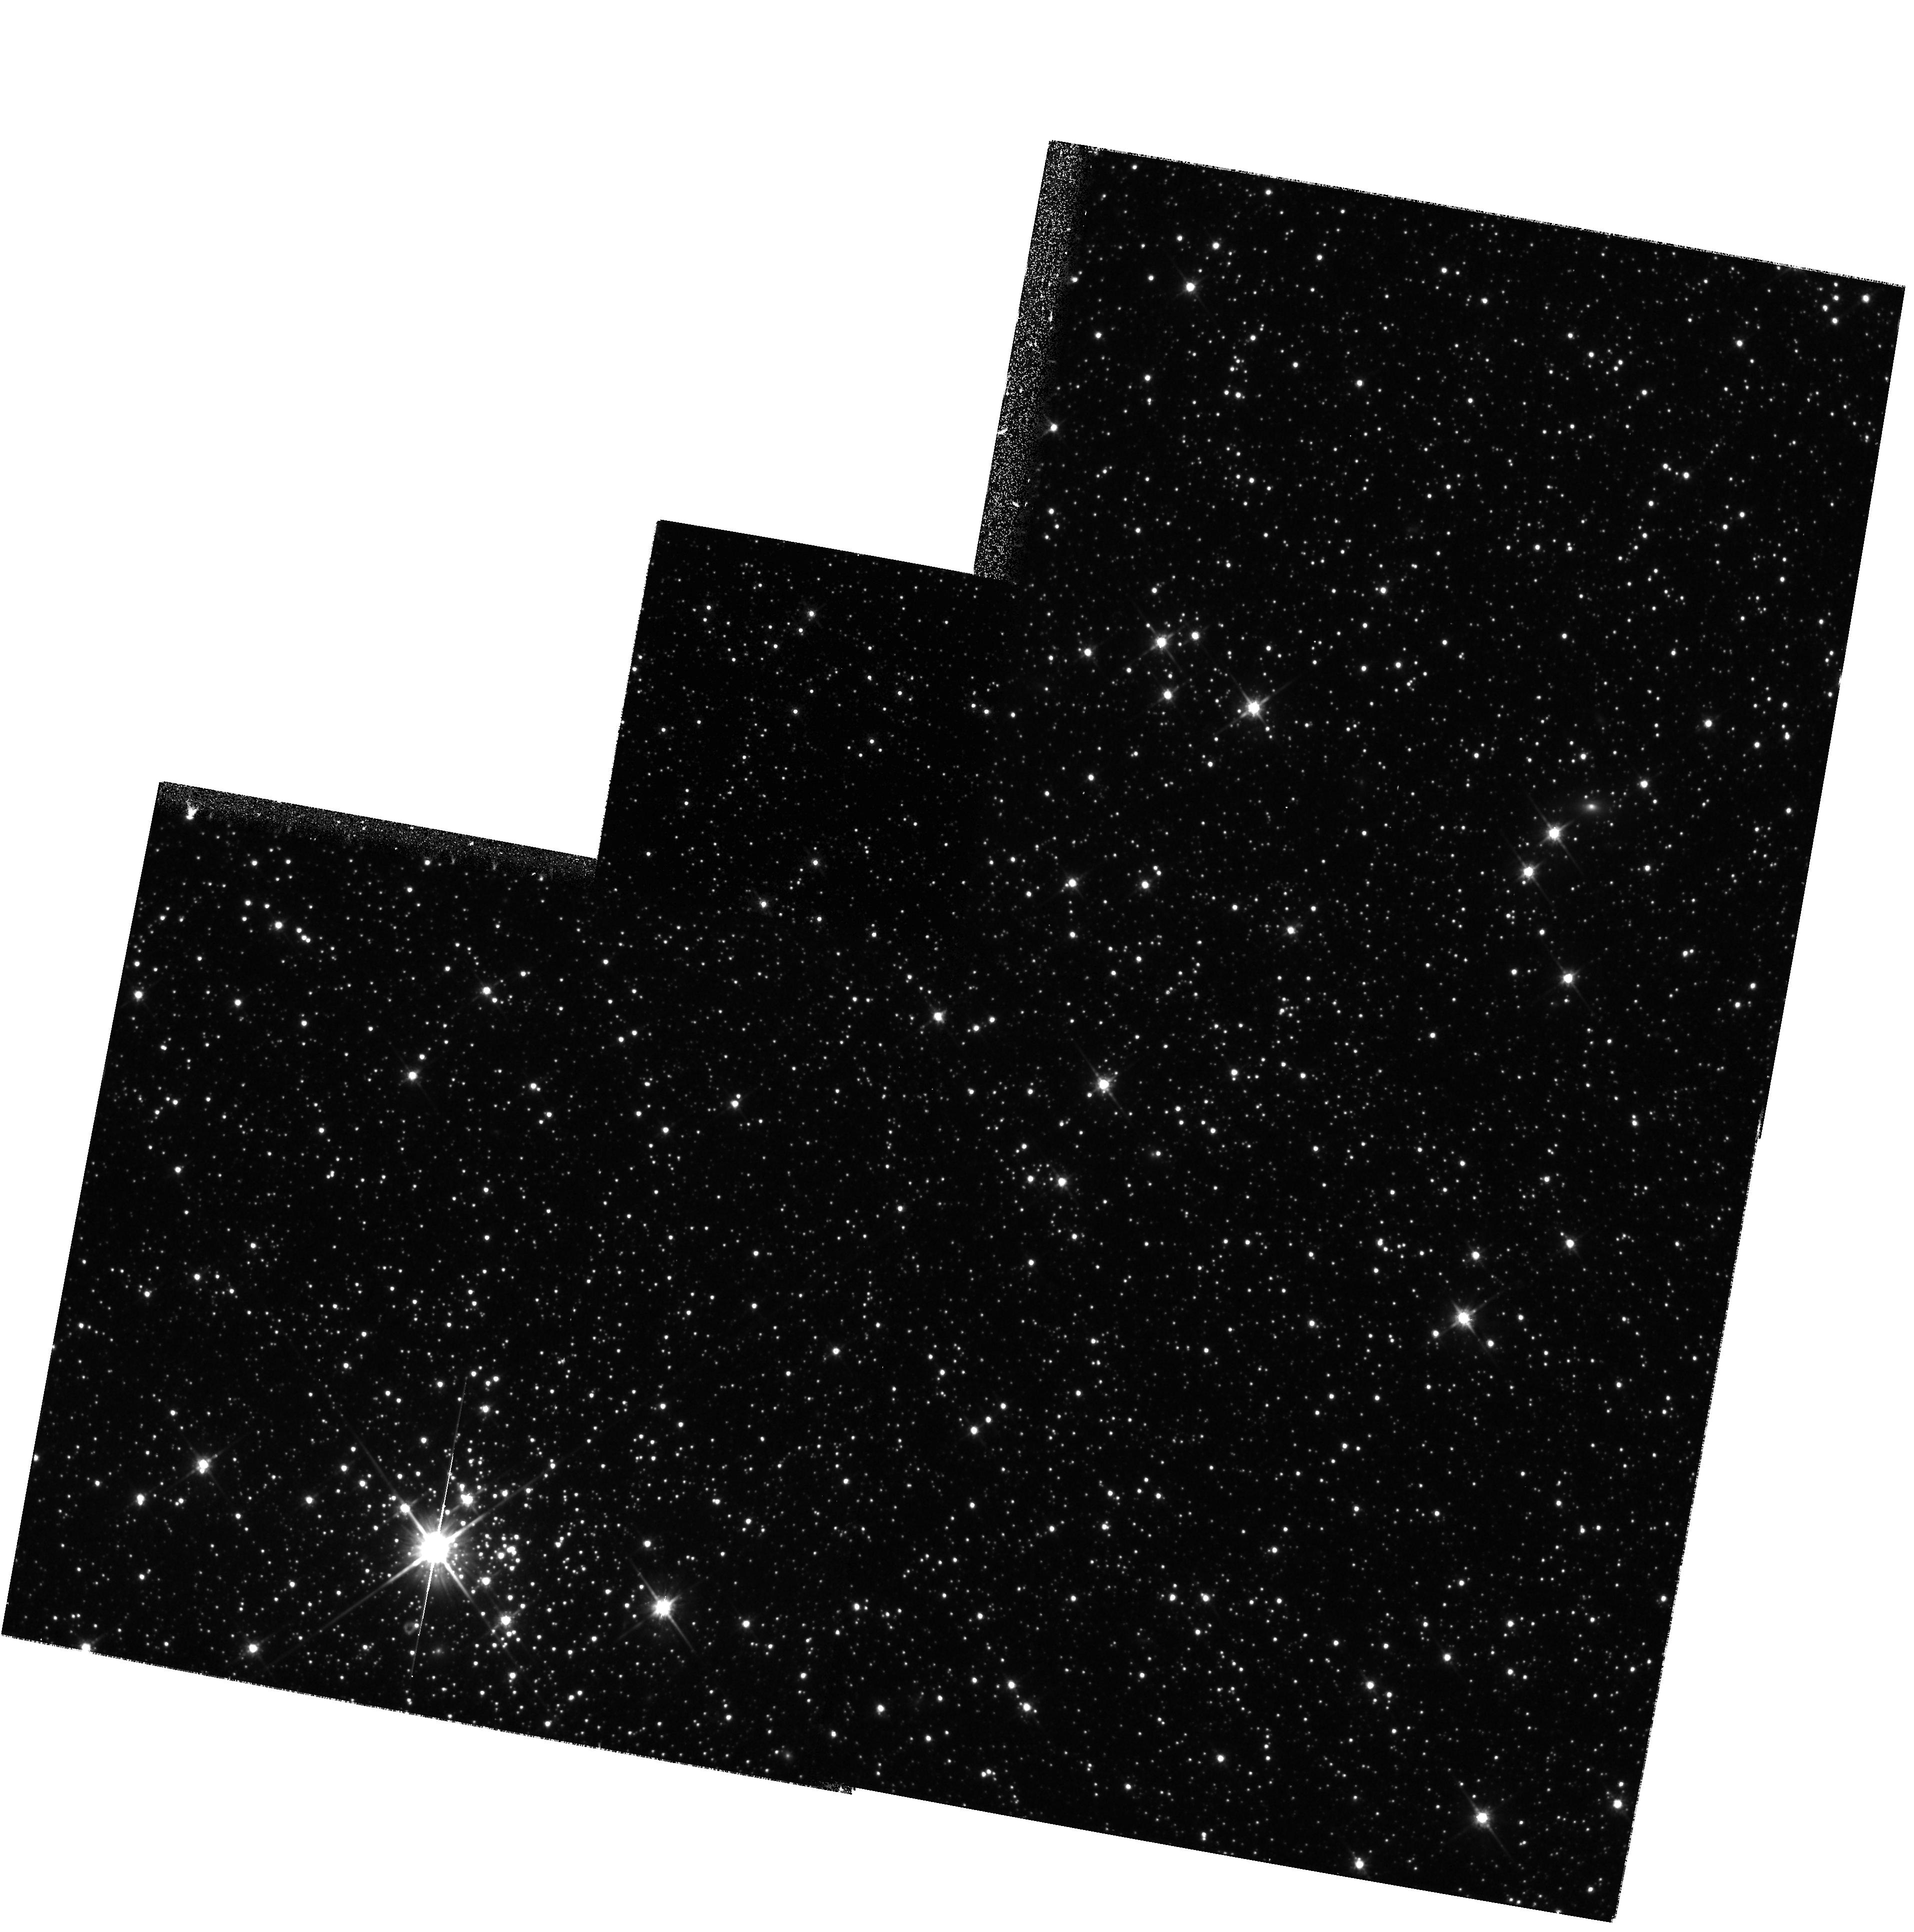
Target: LMC-DISK2. Instrument: WFPC2/PC. Filter: F814W. Exposure: 35 min. Observation ID: hst_8576_06_wfpc2_pc_f814w_u63s06

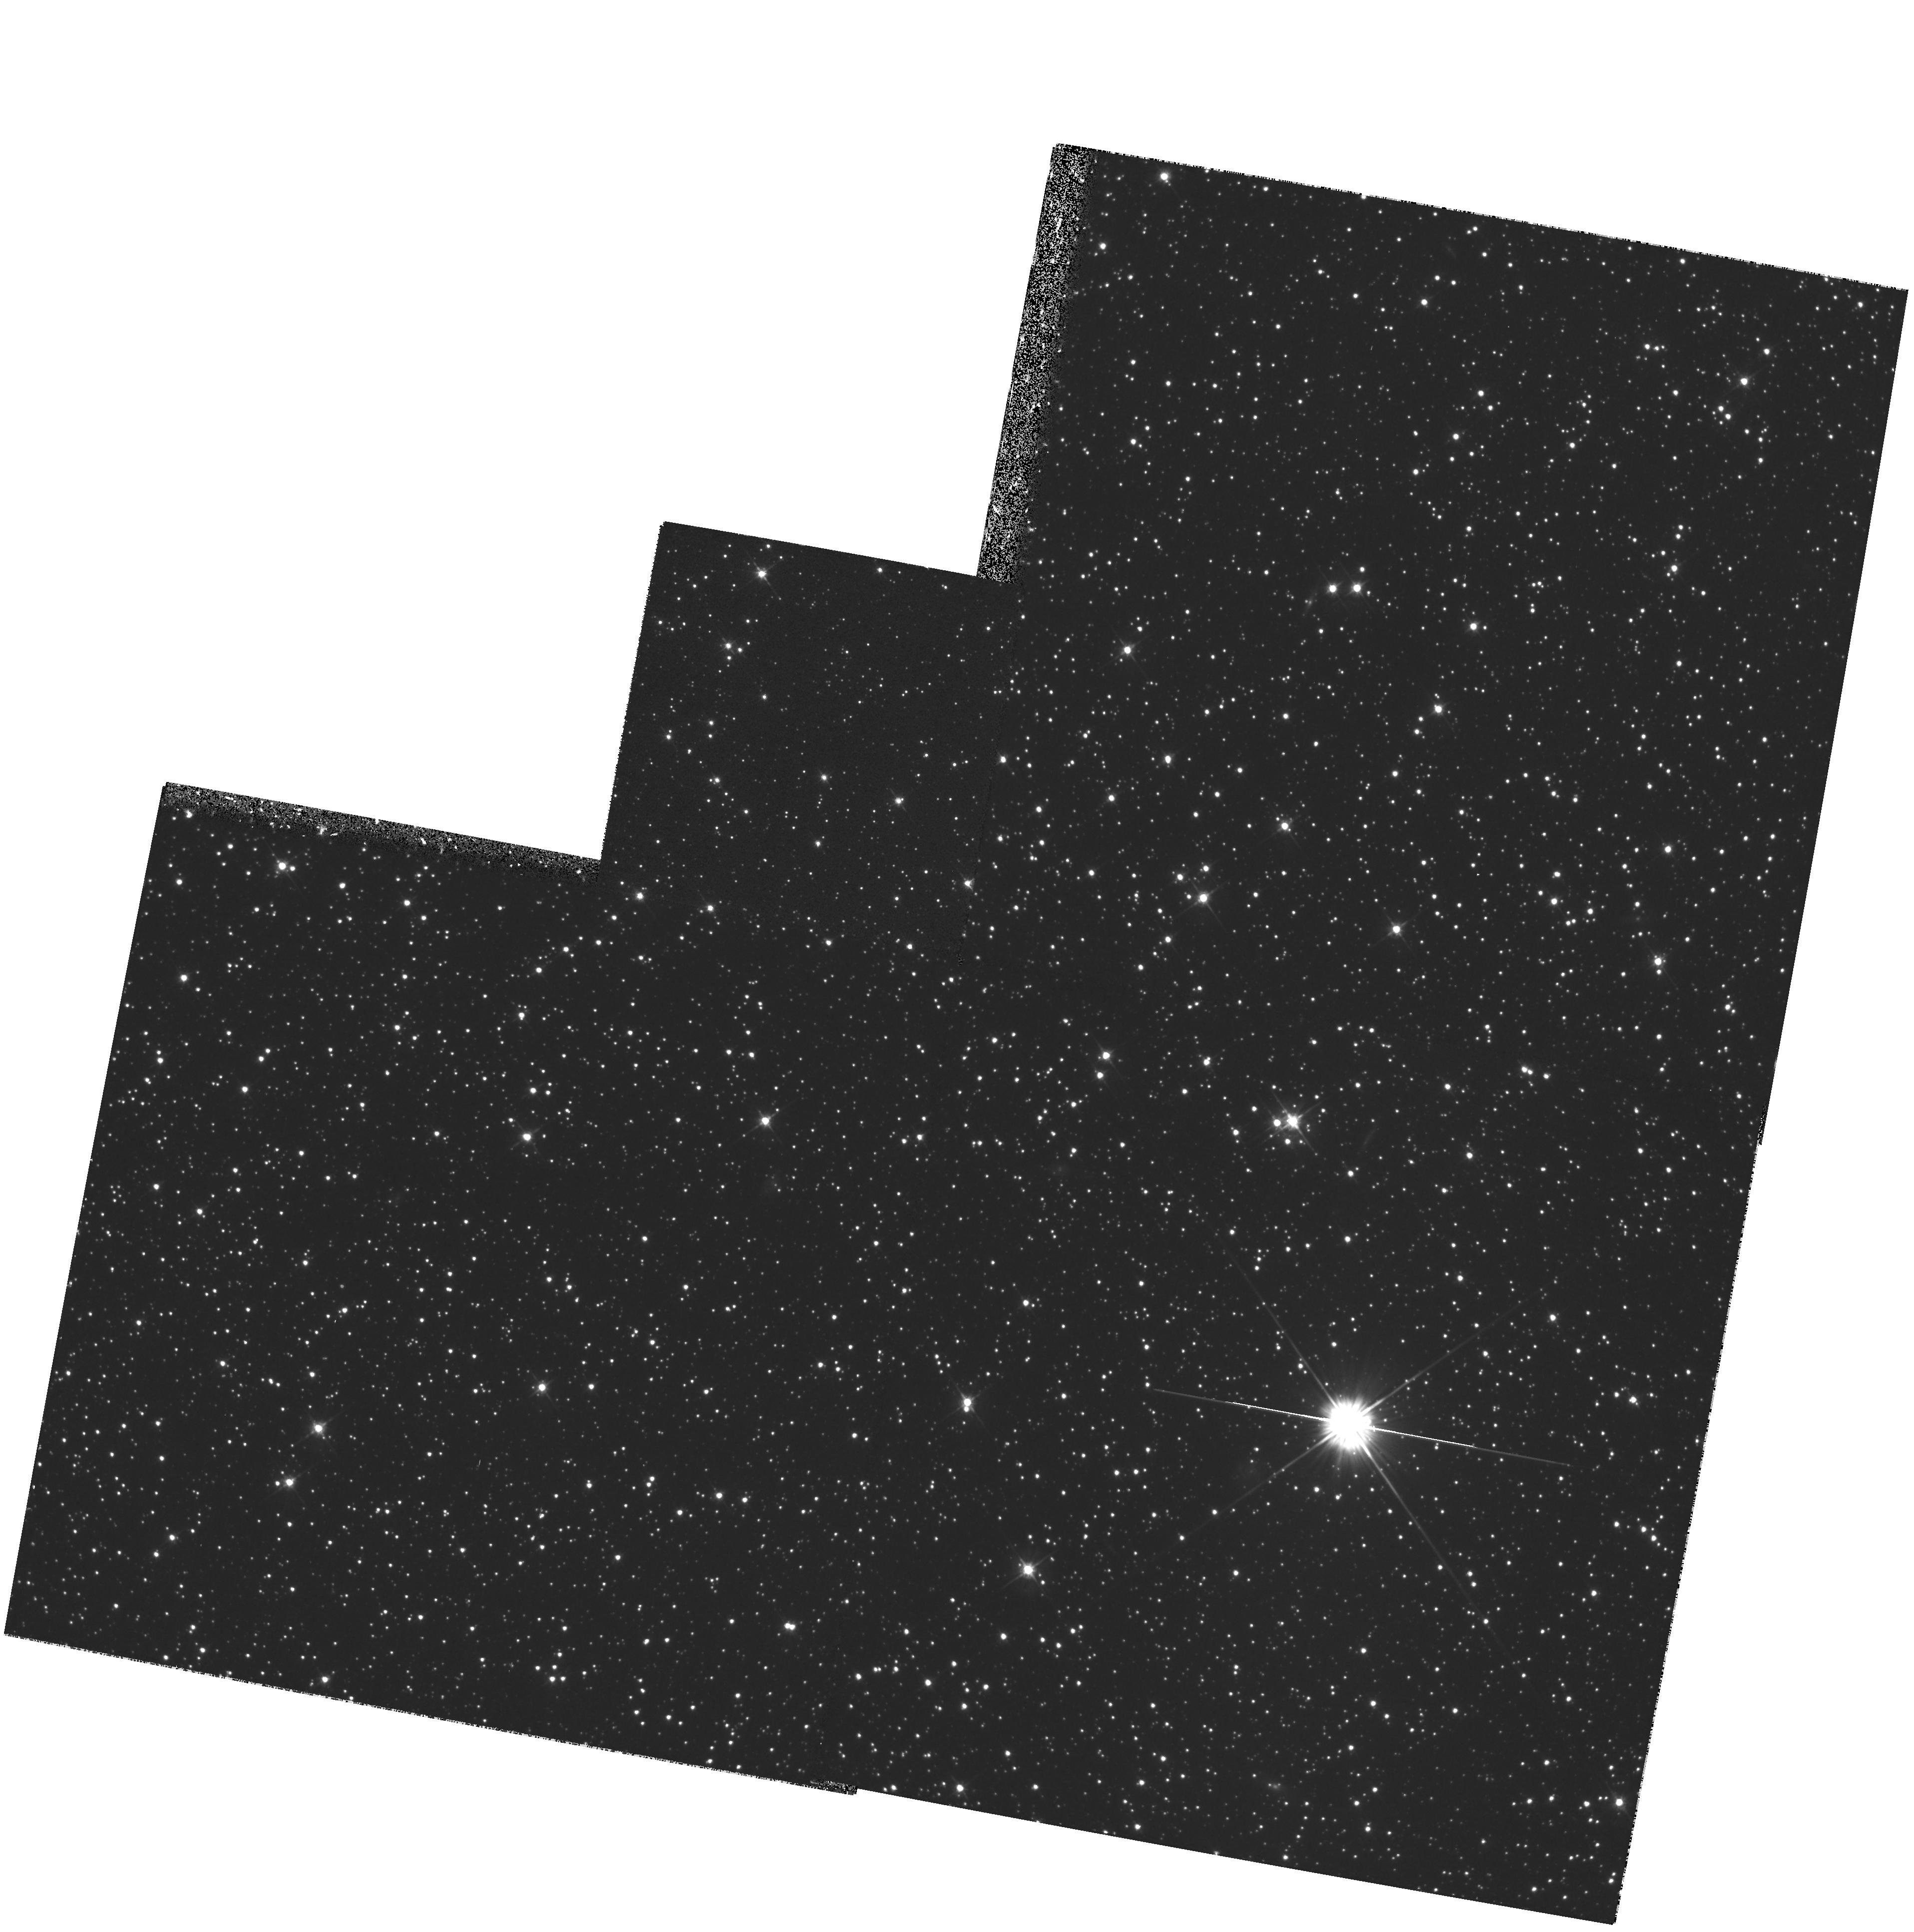
Target: LMC-DISK2. Instrument: WFPC2/PC. Filter: F555W. Exposure: 33 min. Observation ID: hst_8576_04_wfpc2_pc_f555w_u63s04

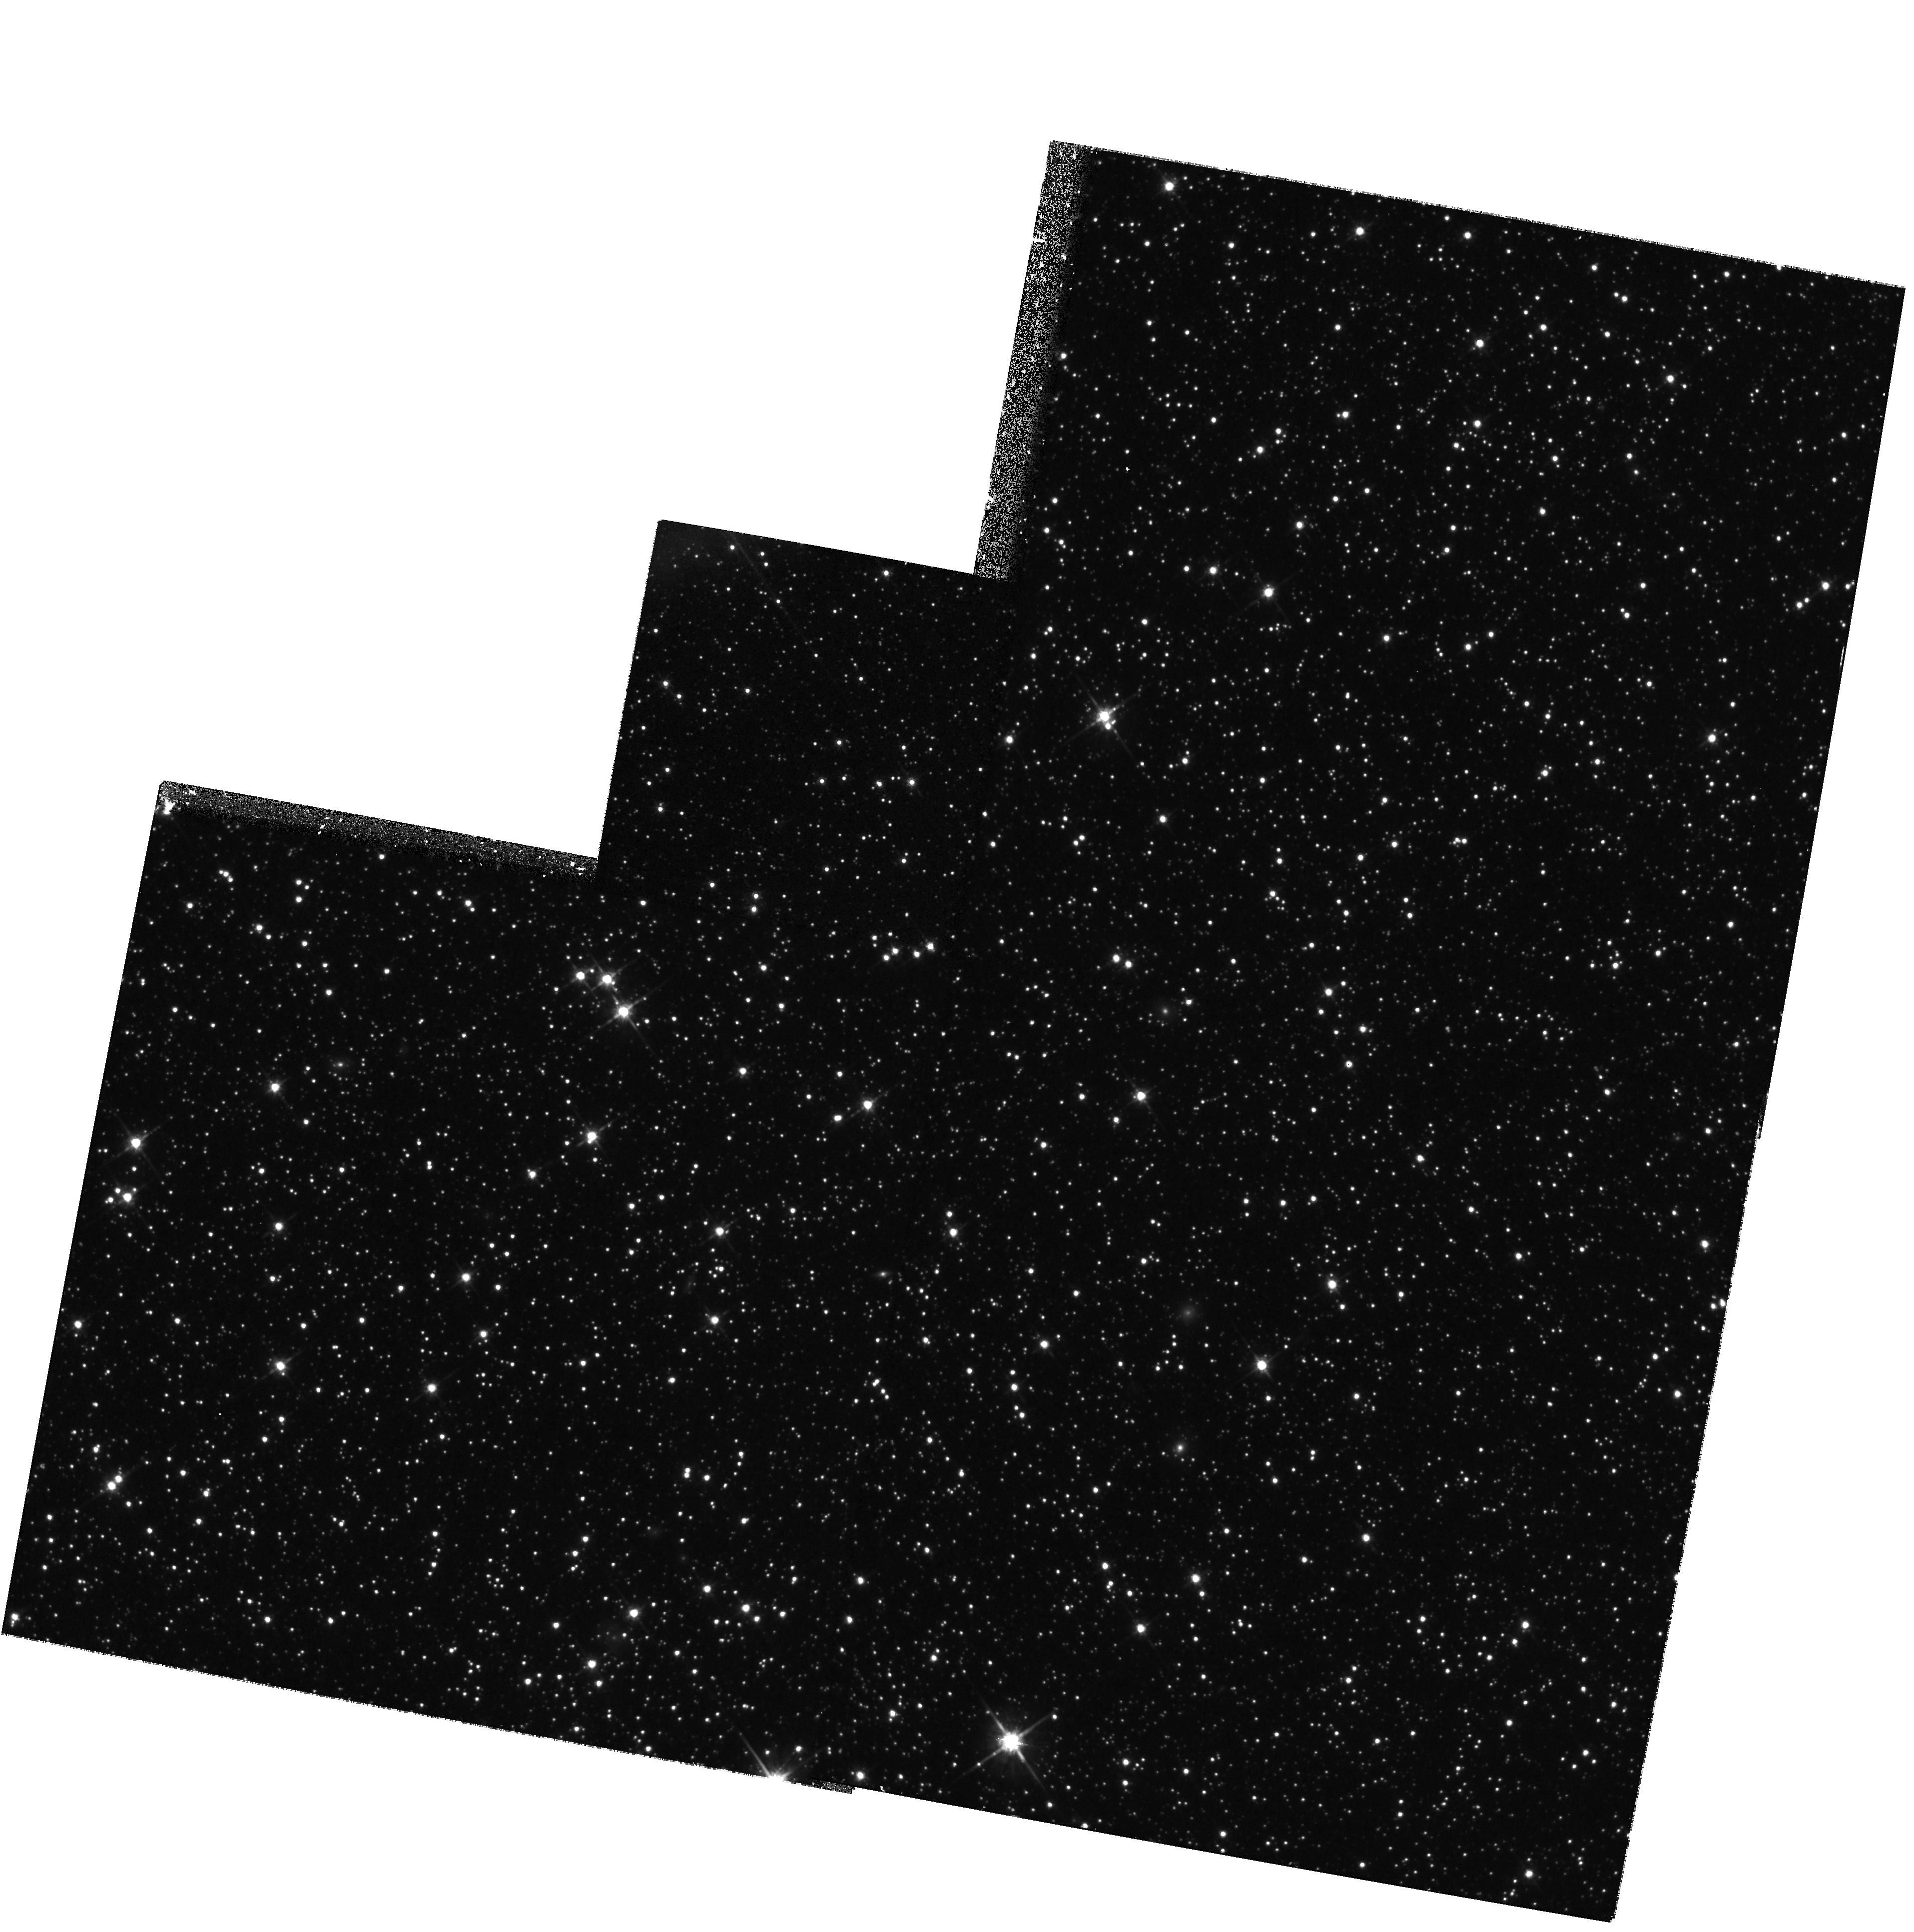
Target: LMC-DISK2. Instrument: WFPC2/PC. Filter: F814W. Exposure: 35 min. Observation ID: hst_8576_05_wfpc2_pc_f814w_u63s05

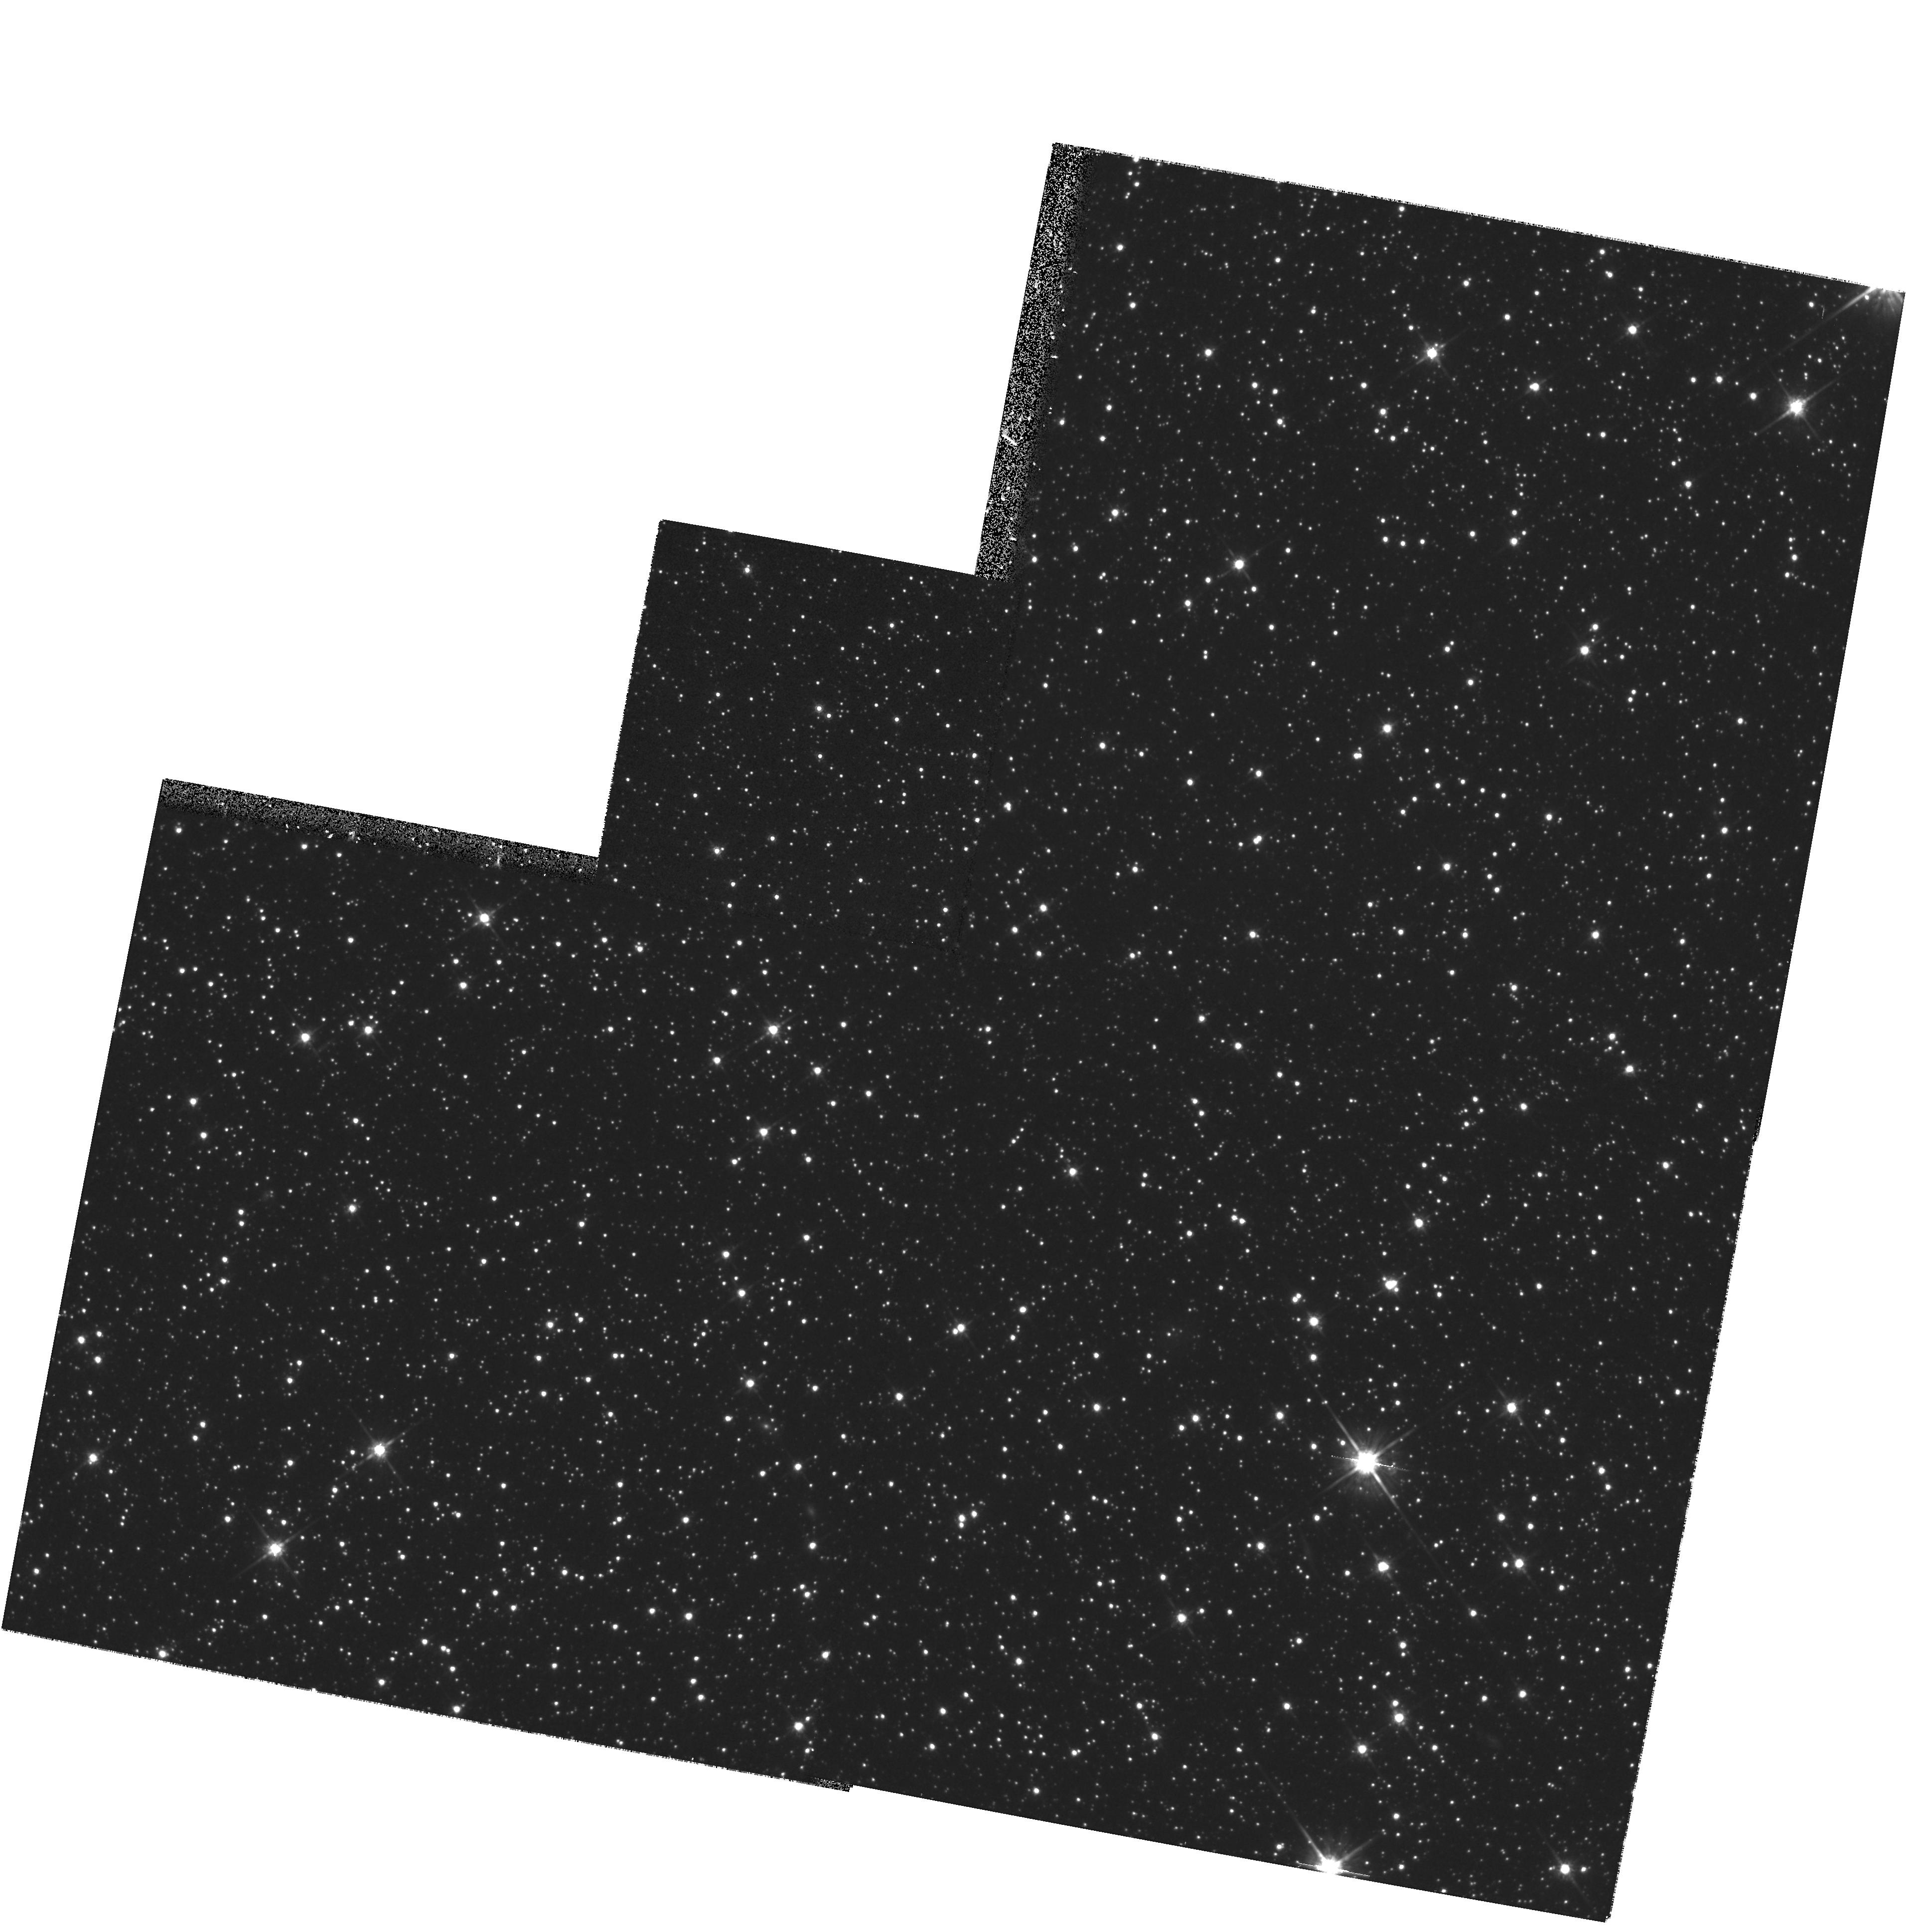
Target: LMC-DISK2. Instrument: WFPC2/PC. Filter: F814W. Exposure: 35 min. Observation ID: hst_8576_03_wfpc2_pc_f814w_u63s03

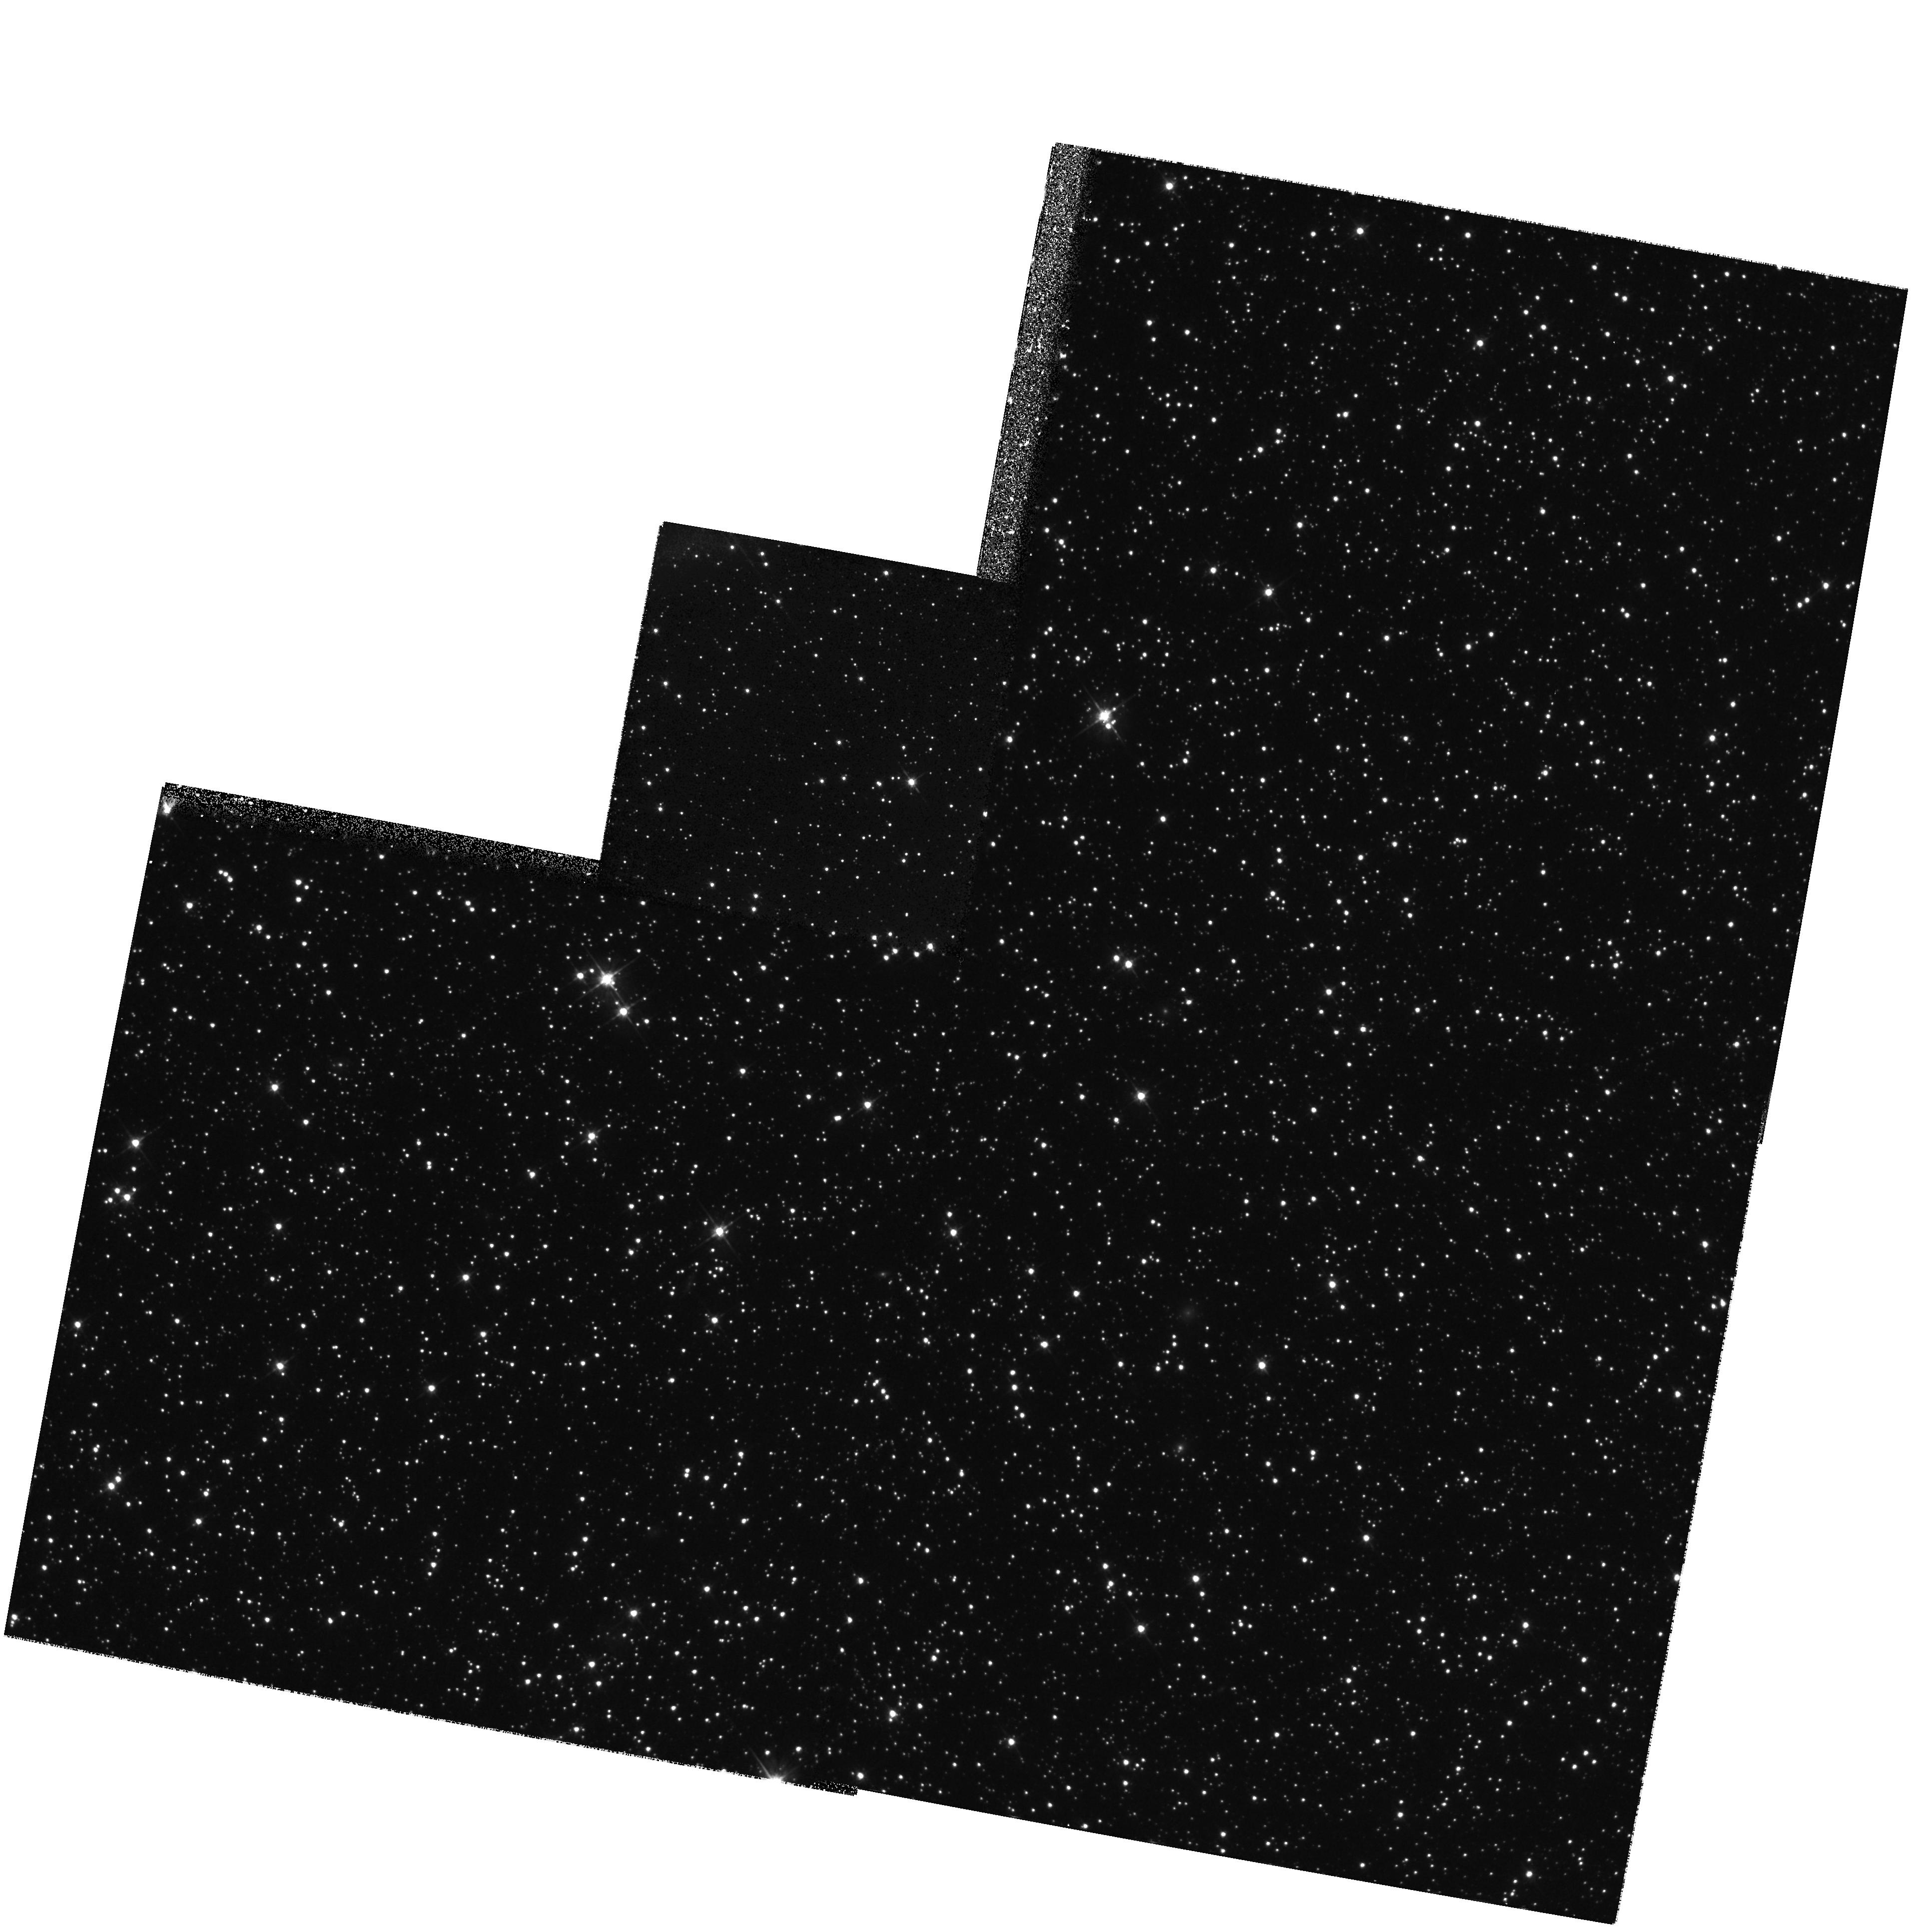
Target: LMC-DISK2. Instrument: WFPC2/PC. Filter: F555W. Exposure: 33 min. Observation ID: hst_8576_05_wfpc2_pc_f555w_u63s05

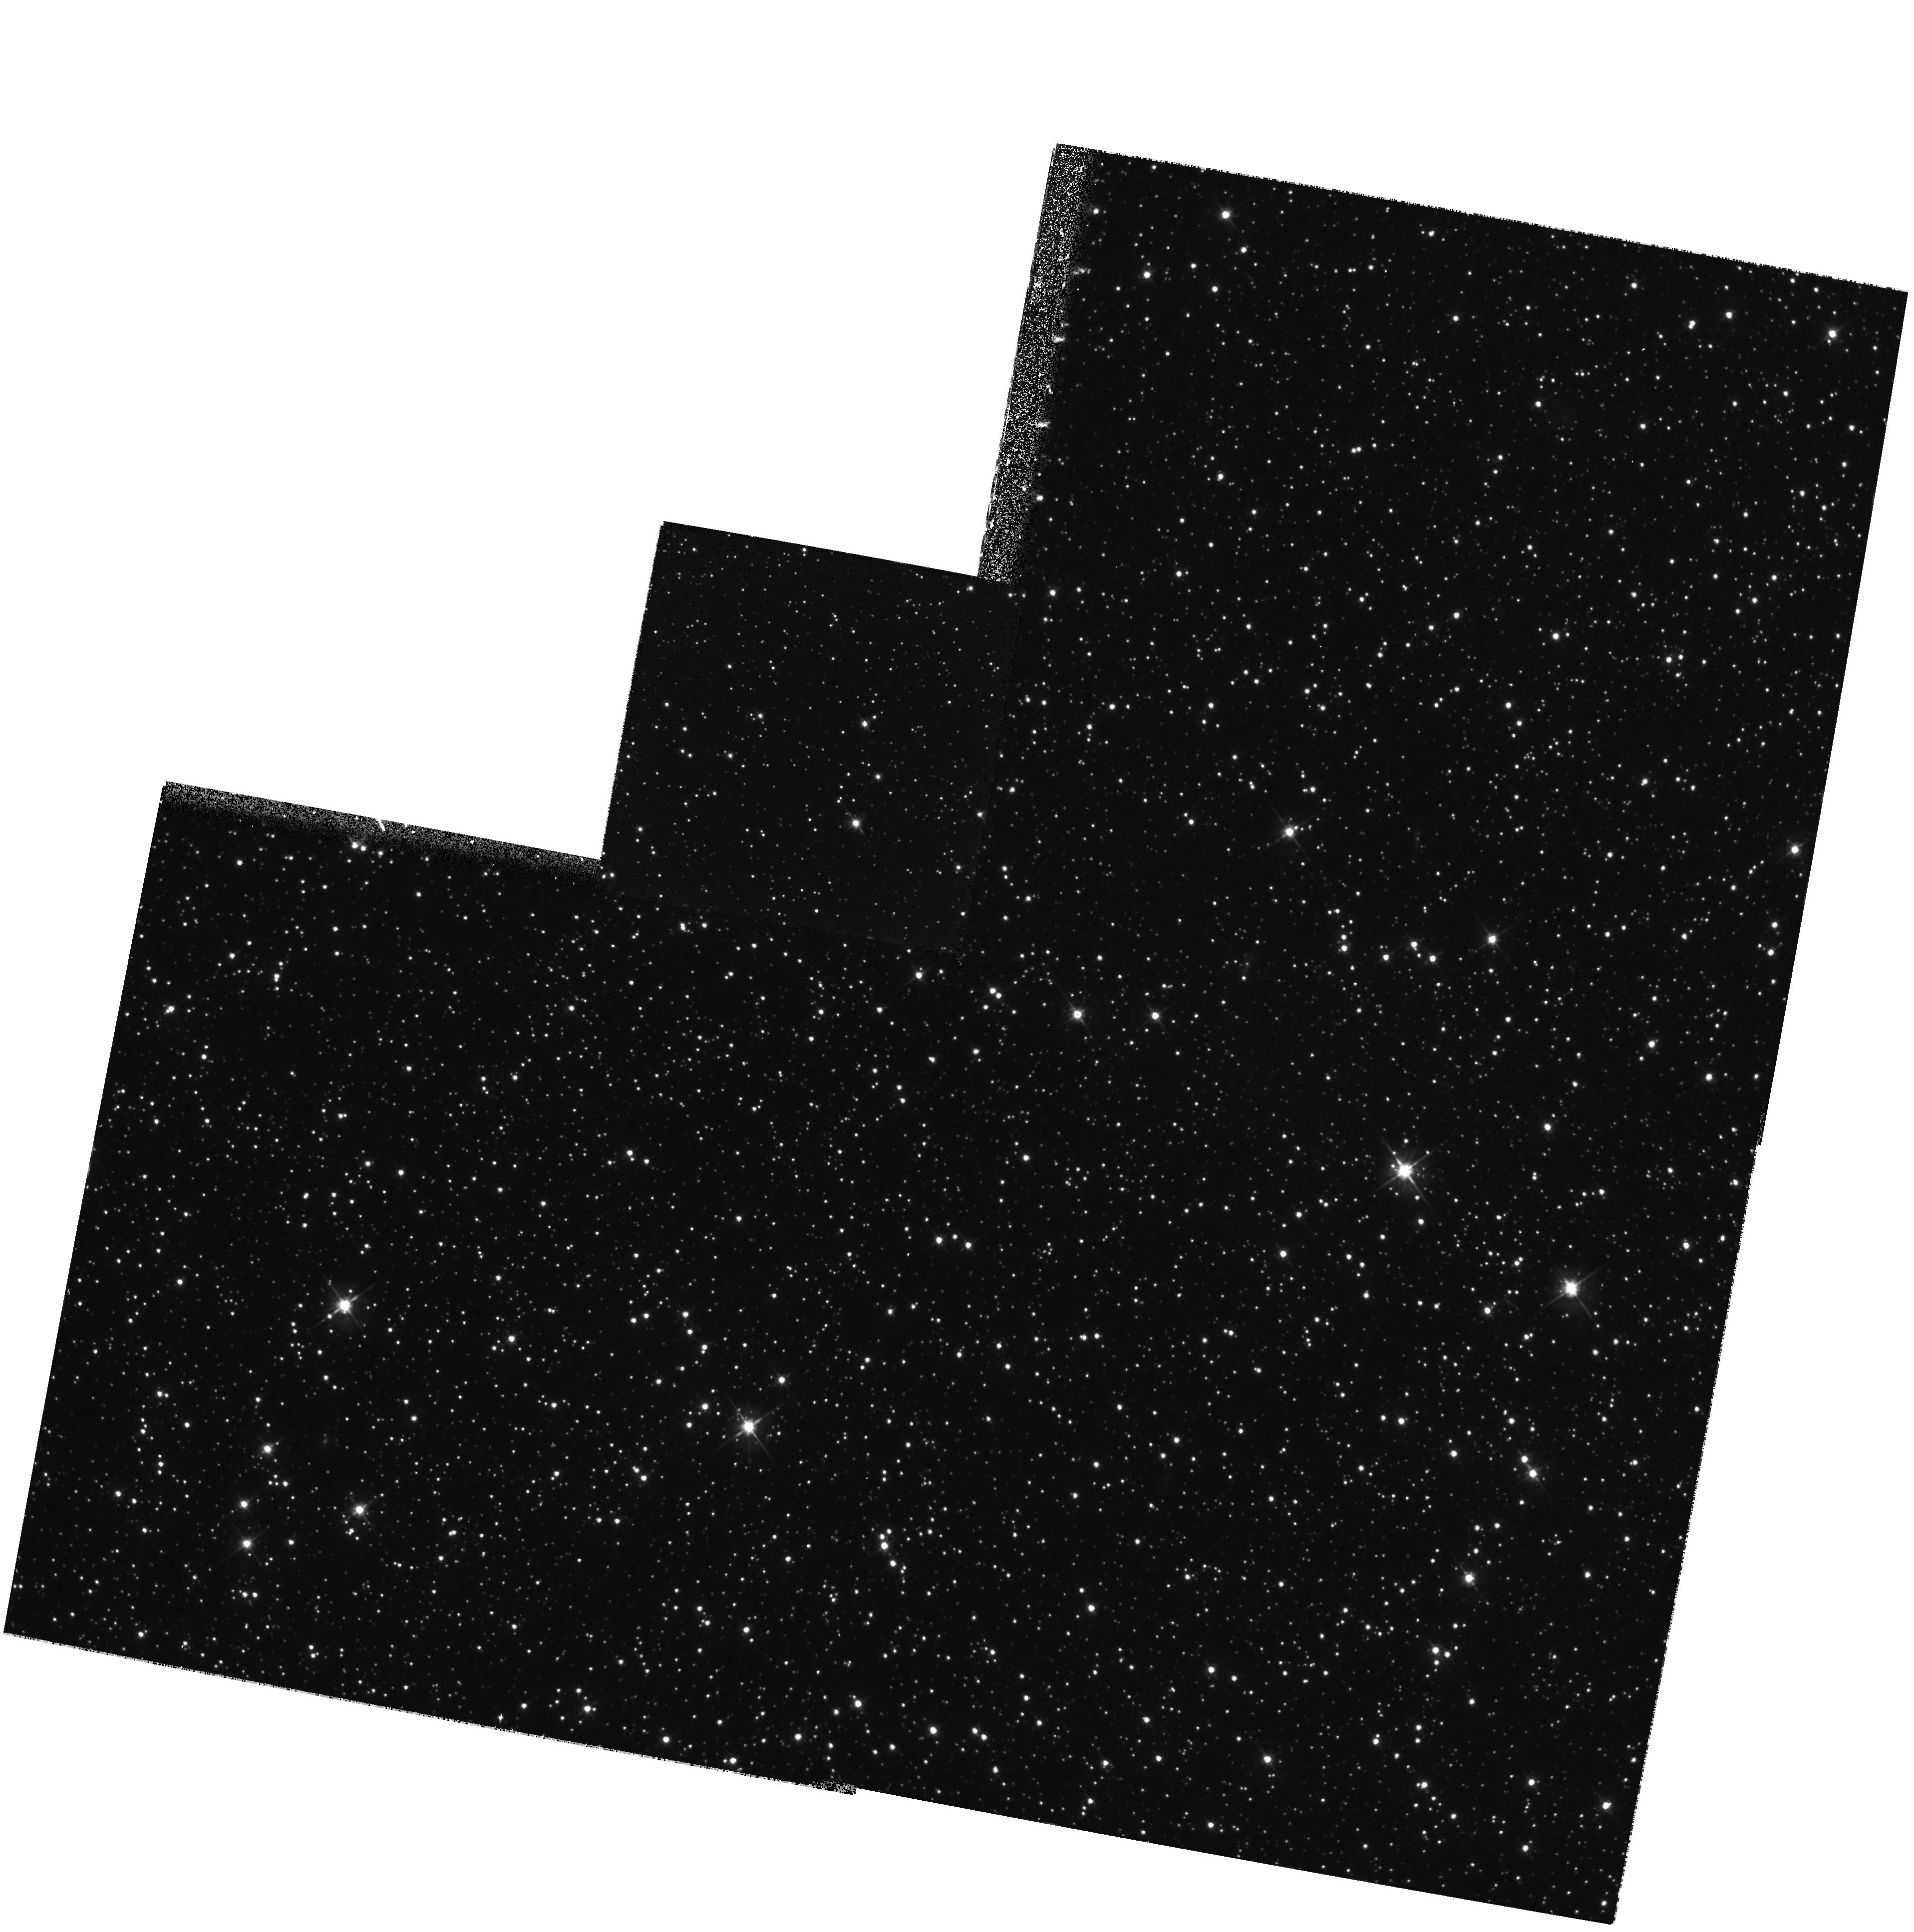
Target: LMC-DISK2. Instrument: WFPC2/PC. Filter: F555W. Exposure: 33 min. Observation ID: hst_8576_01_wfpc2_pc_f555w_u63s01

The Star-Formation History of the Large Magellanic Cloud (PI: Smecker-Hane, Tammy A.)

Accurately determining the star-formation rate (SFR) and chemical evolution of the Large Magellanic Cloud (LMC) can give us a solid foundation for understanding the evolution of intermediate-mass galaxies and, potentially, the origin of "faint blue galaxies" commonly found in redshift surveys. We propose to continue our WFPC2 imaging survey of field stars in the LMC to obtain color-magnitude diagrams (CMDs) that allow us to determine its SFR from 1 to 15 Gyr ago with unprecedented accuracy. Our goal is to measure 20 percent changes in the SFR, averaged over 1 Gyr intervals, at the 2 sigma level in each region surveyed. We imaged one region at the center of the bar and one region in the disk in Cycle 7, and the resulting CMDs revealed clear differences in their evolution. We now propose to image a third region, in the bar-disk interface, to begin to quantify the evolution of the bar, disk, and halo of the LMC, and to define the spatial extent of star bursts. Our project has generated the best CMDs ever obtained for a galaxy other than the Milky Way. To derive the SFRs, we compare observed and model CMDs using statistically rigorous techniques that we have pioneered, and to surmount the age-metallicity degeneracy inherent in CMDs, we have begun an ambitious project to directly measure stellar abundances by obtaining spectra with ground-based telescopes of approximately 100 red giant stars in each LMC region. In addition, parallel observations with STIS will reach the lower main-sequence stars to M_V = 10. Complete samples of low mass dwarfs with masses greater or equal to 0.5 solar mass will provide high quality information on the time-averaged stellar initial mass function. The densities of these stars in and towards the LMC also test models of gravitational micro-lensing events.